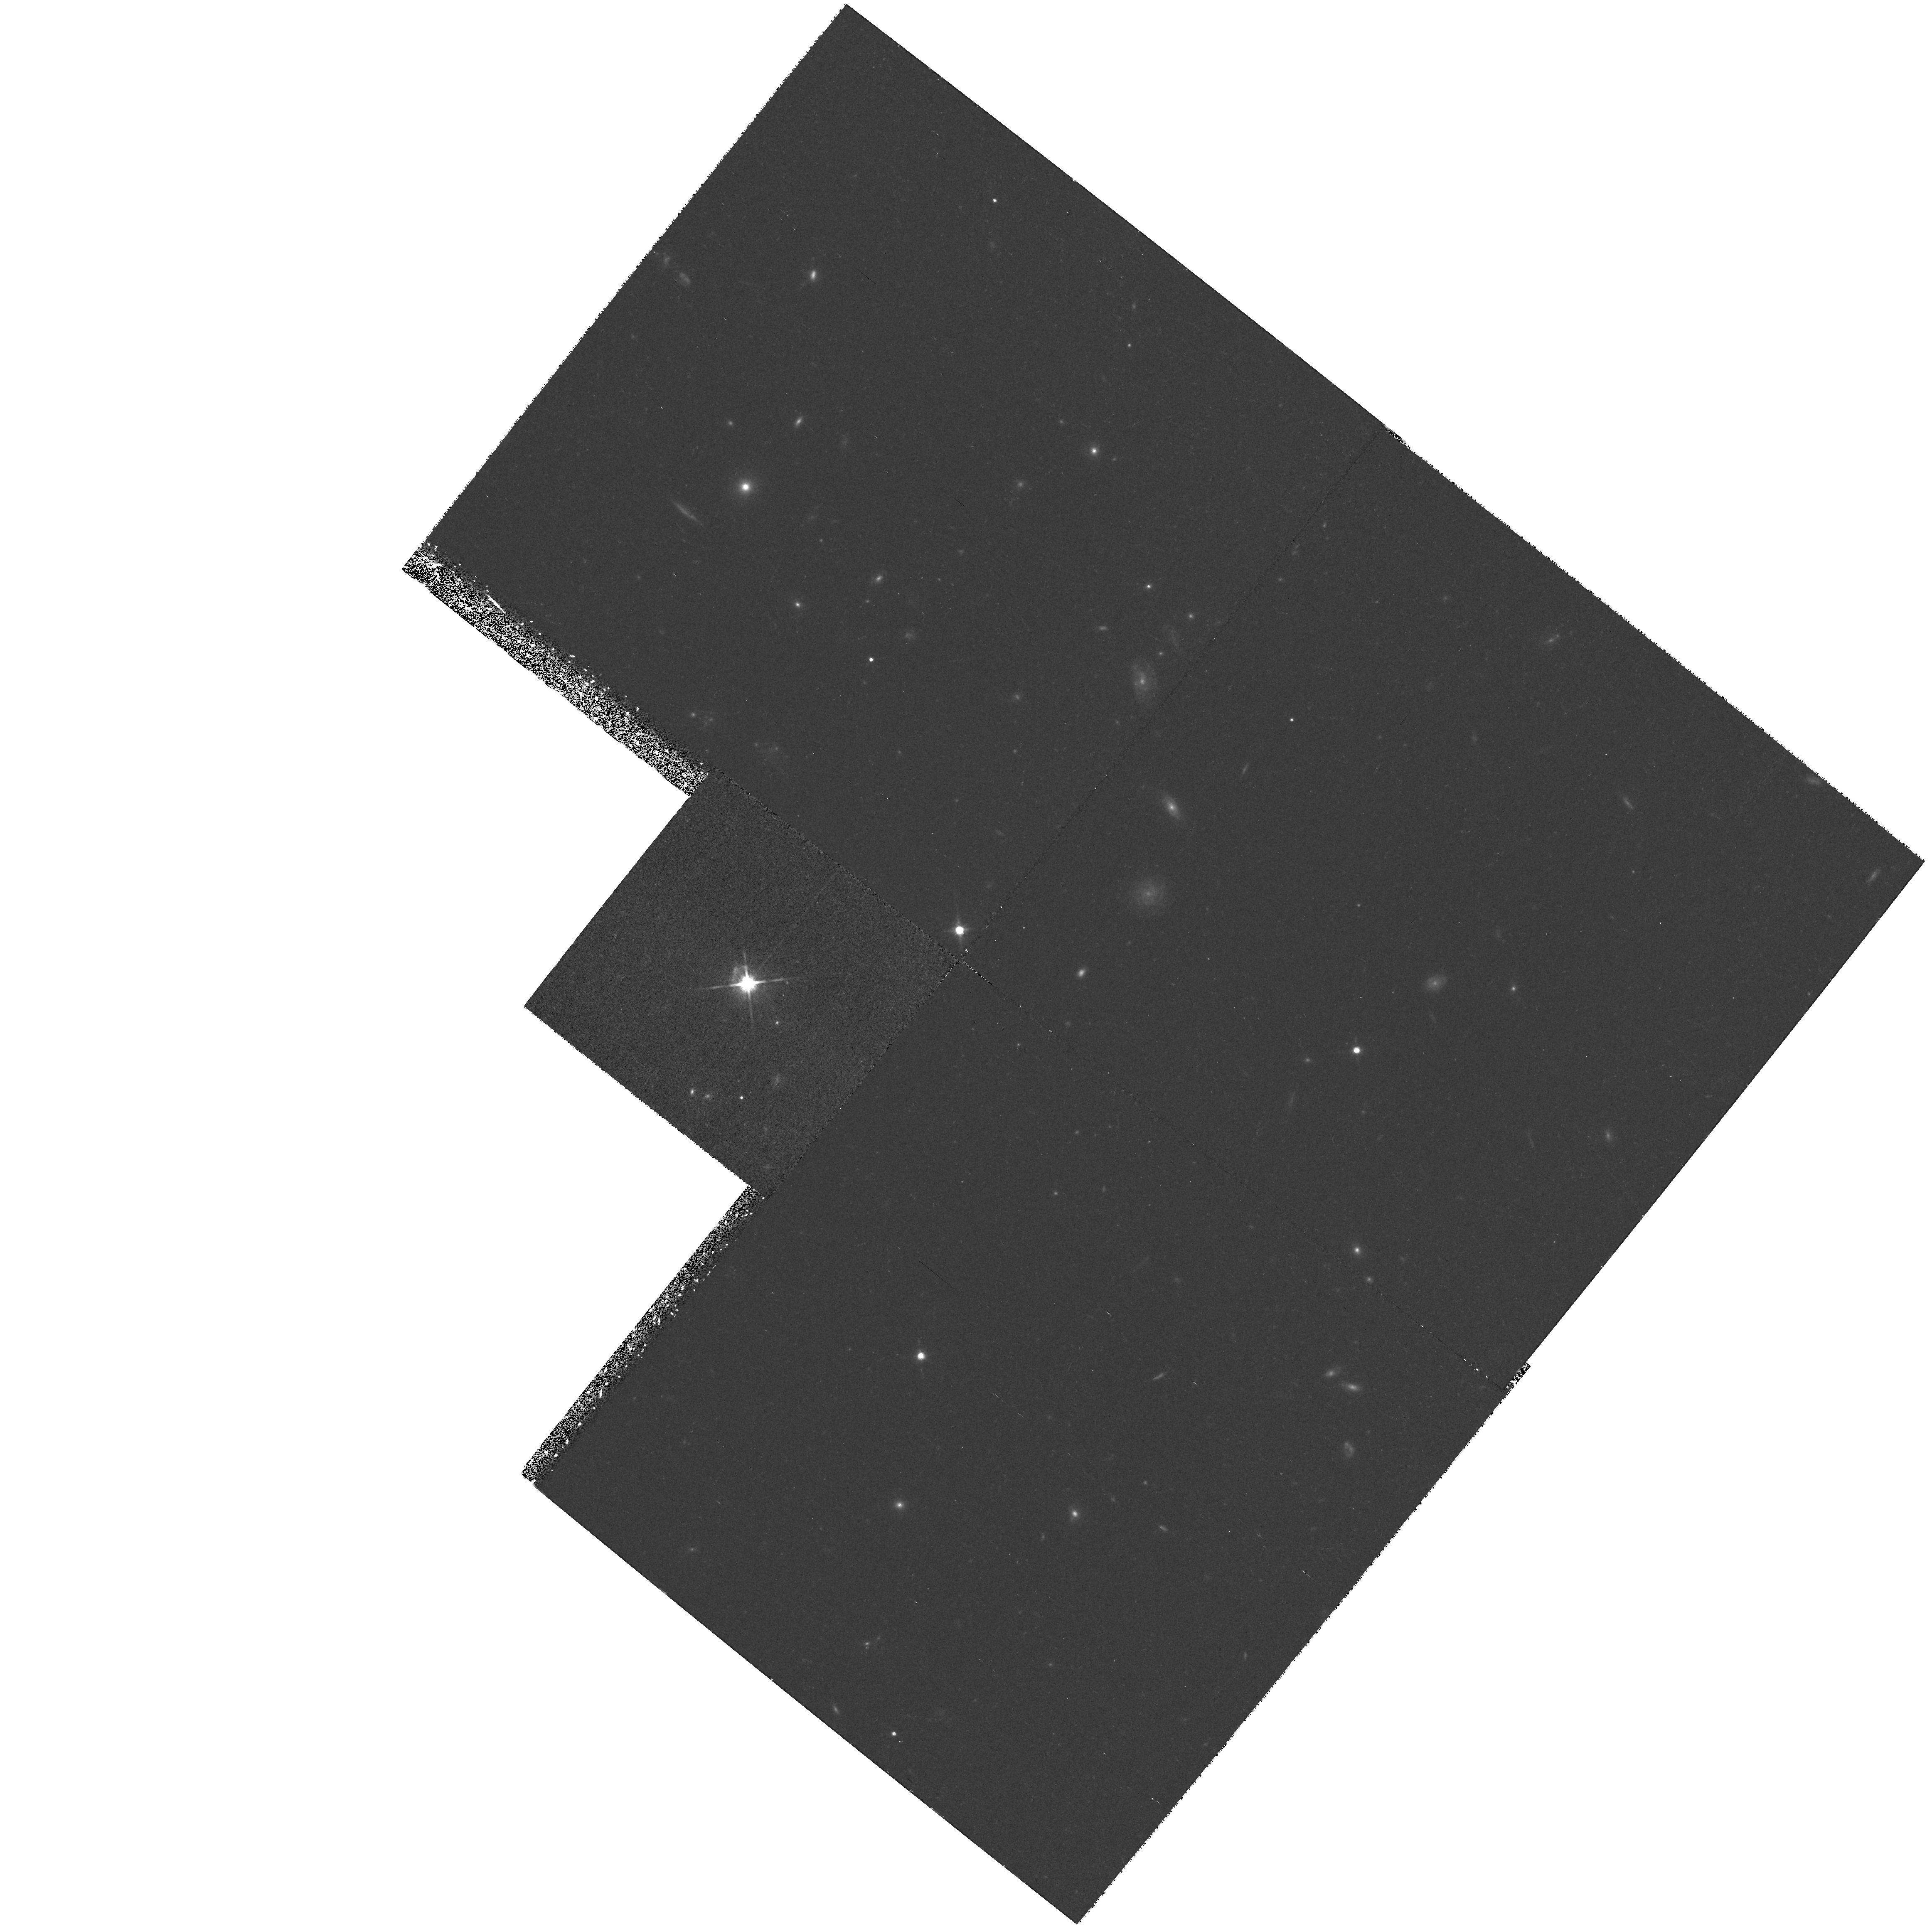
Target: PG1148+549
Instrument: WFPC2/PC
Filter: F814W
Exposure: 39 min
Observation ID: hst_6740_30_wfpc2_pc_f814w_u3ly30

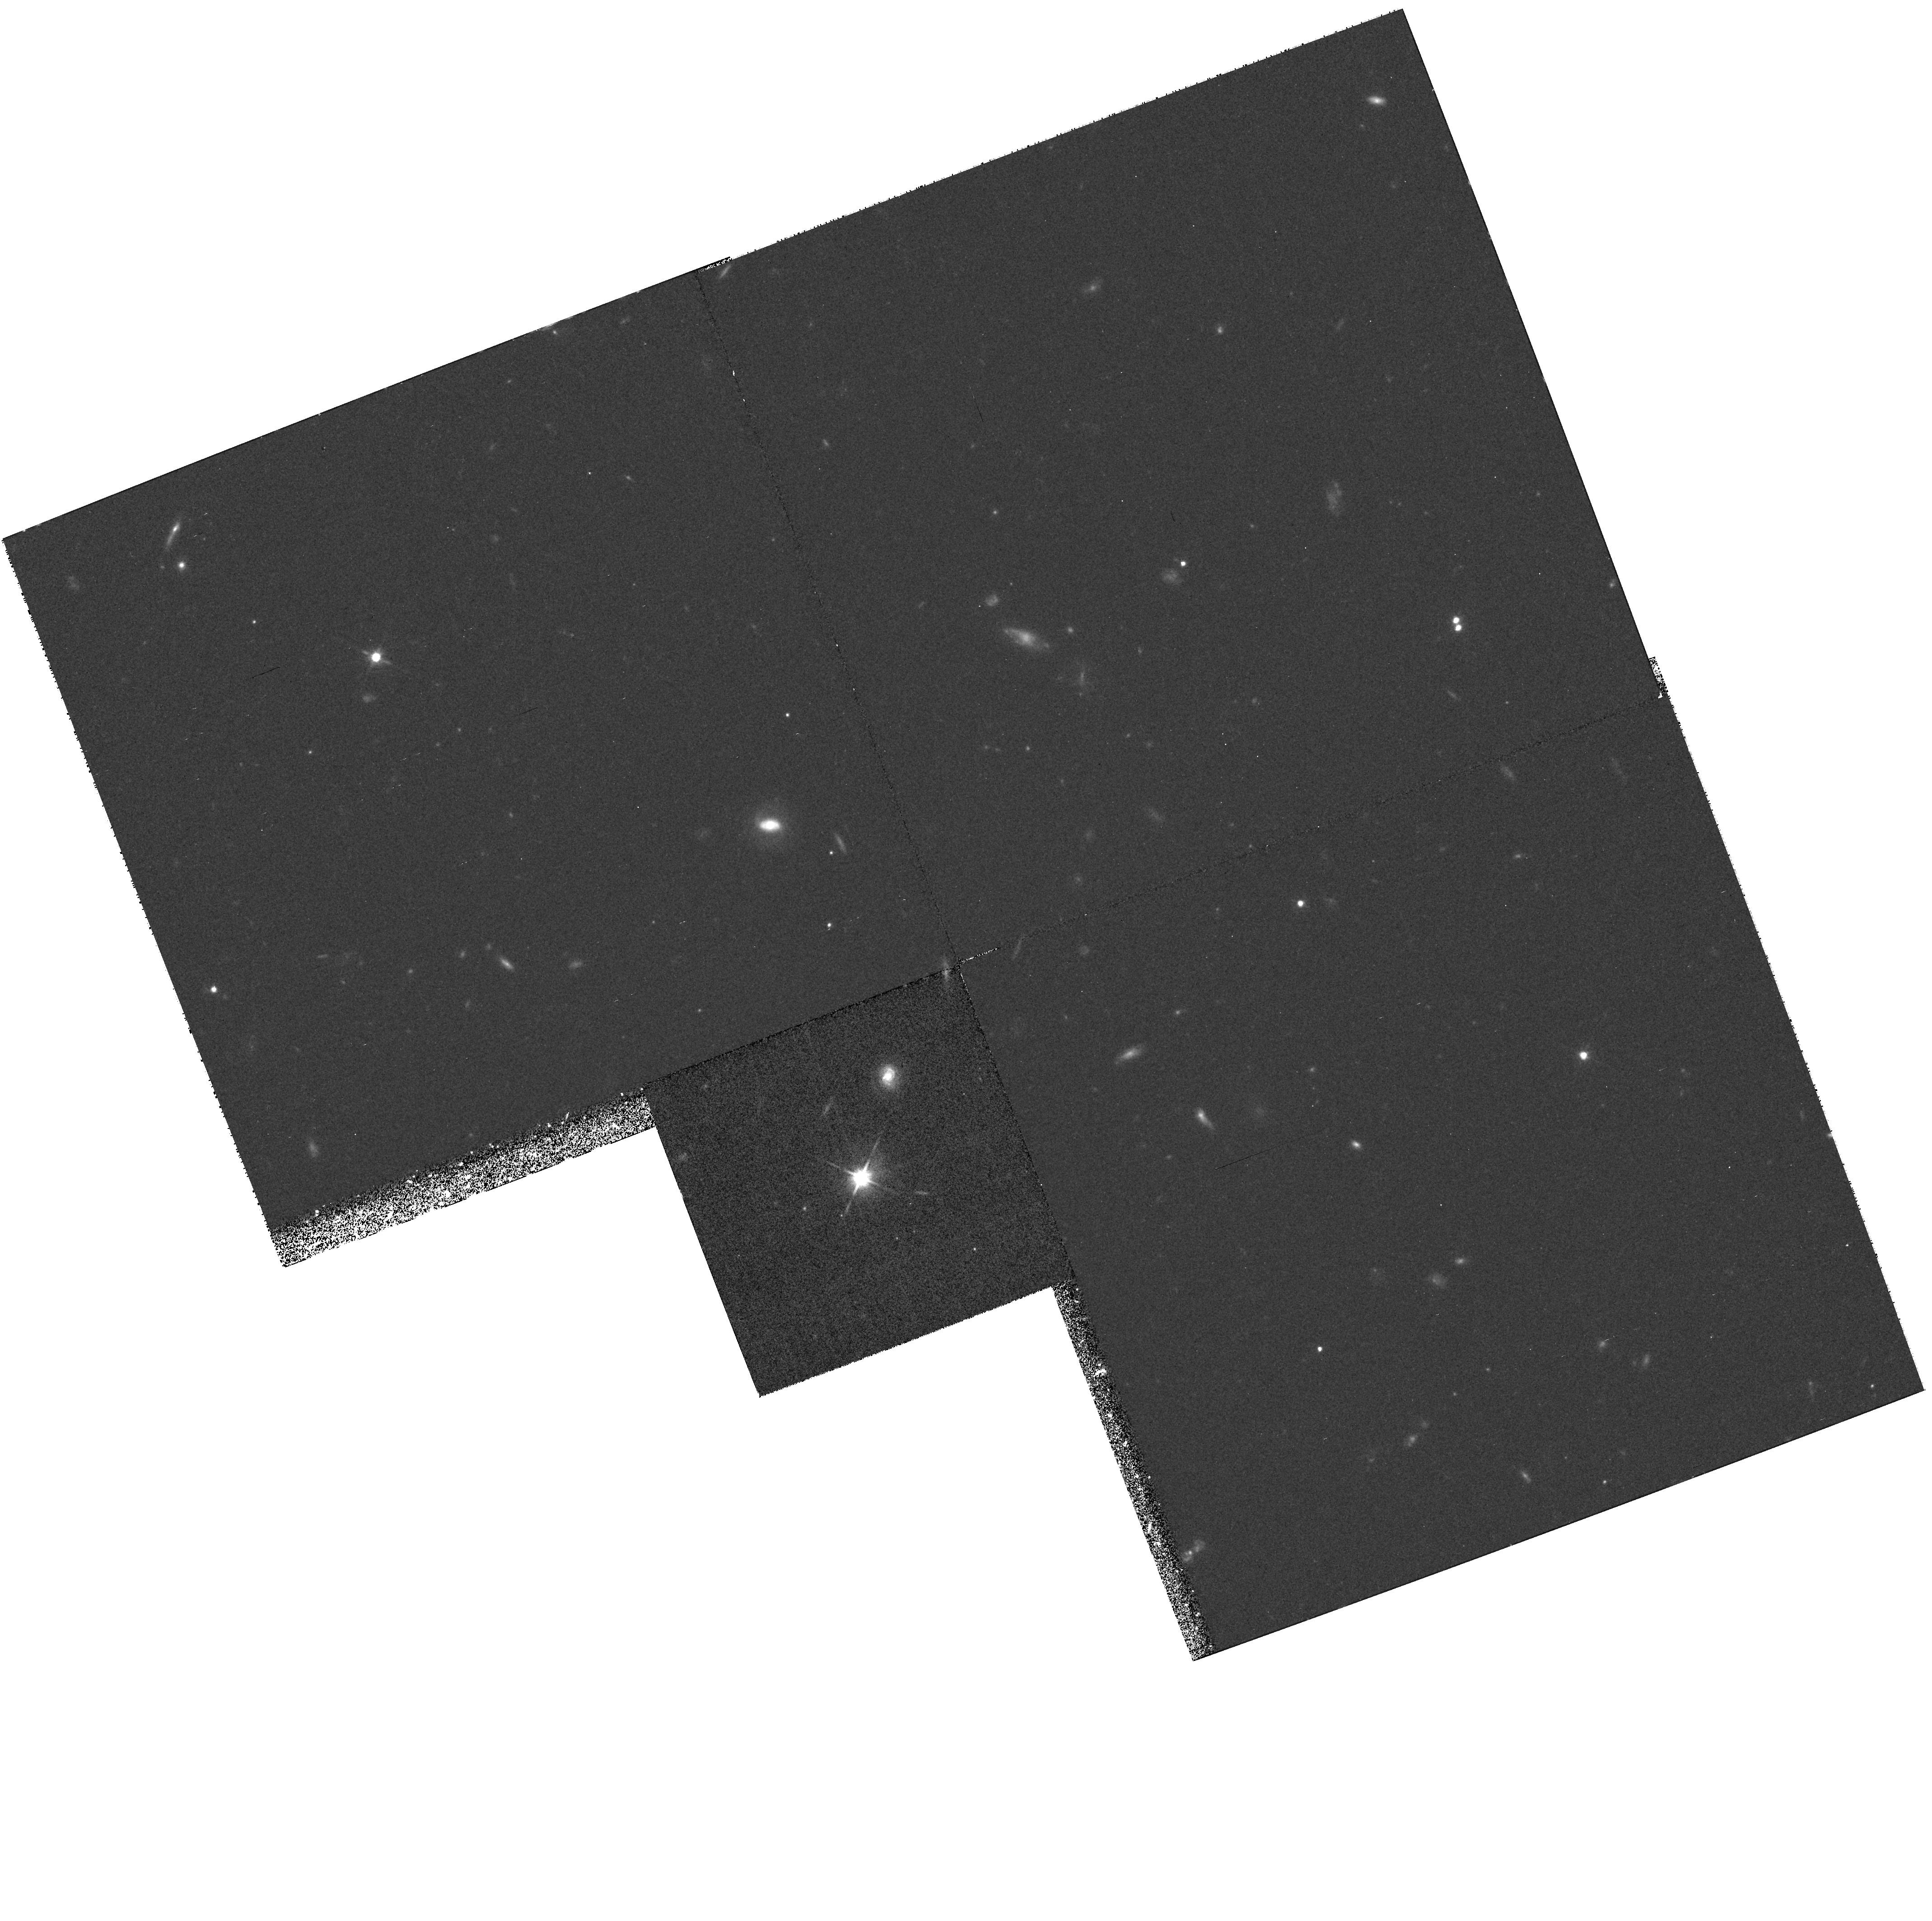
Target: FSC12358+1807
Instrument: WFPC2/PC
Filter: F814W
Exposure: 38 min
Observation ID: hst_6740_50_wfpc2_pc_f814w_u3ly50

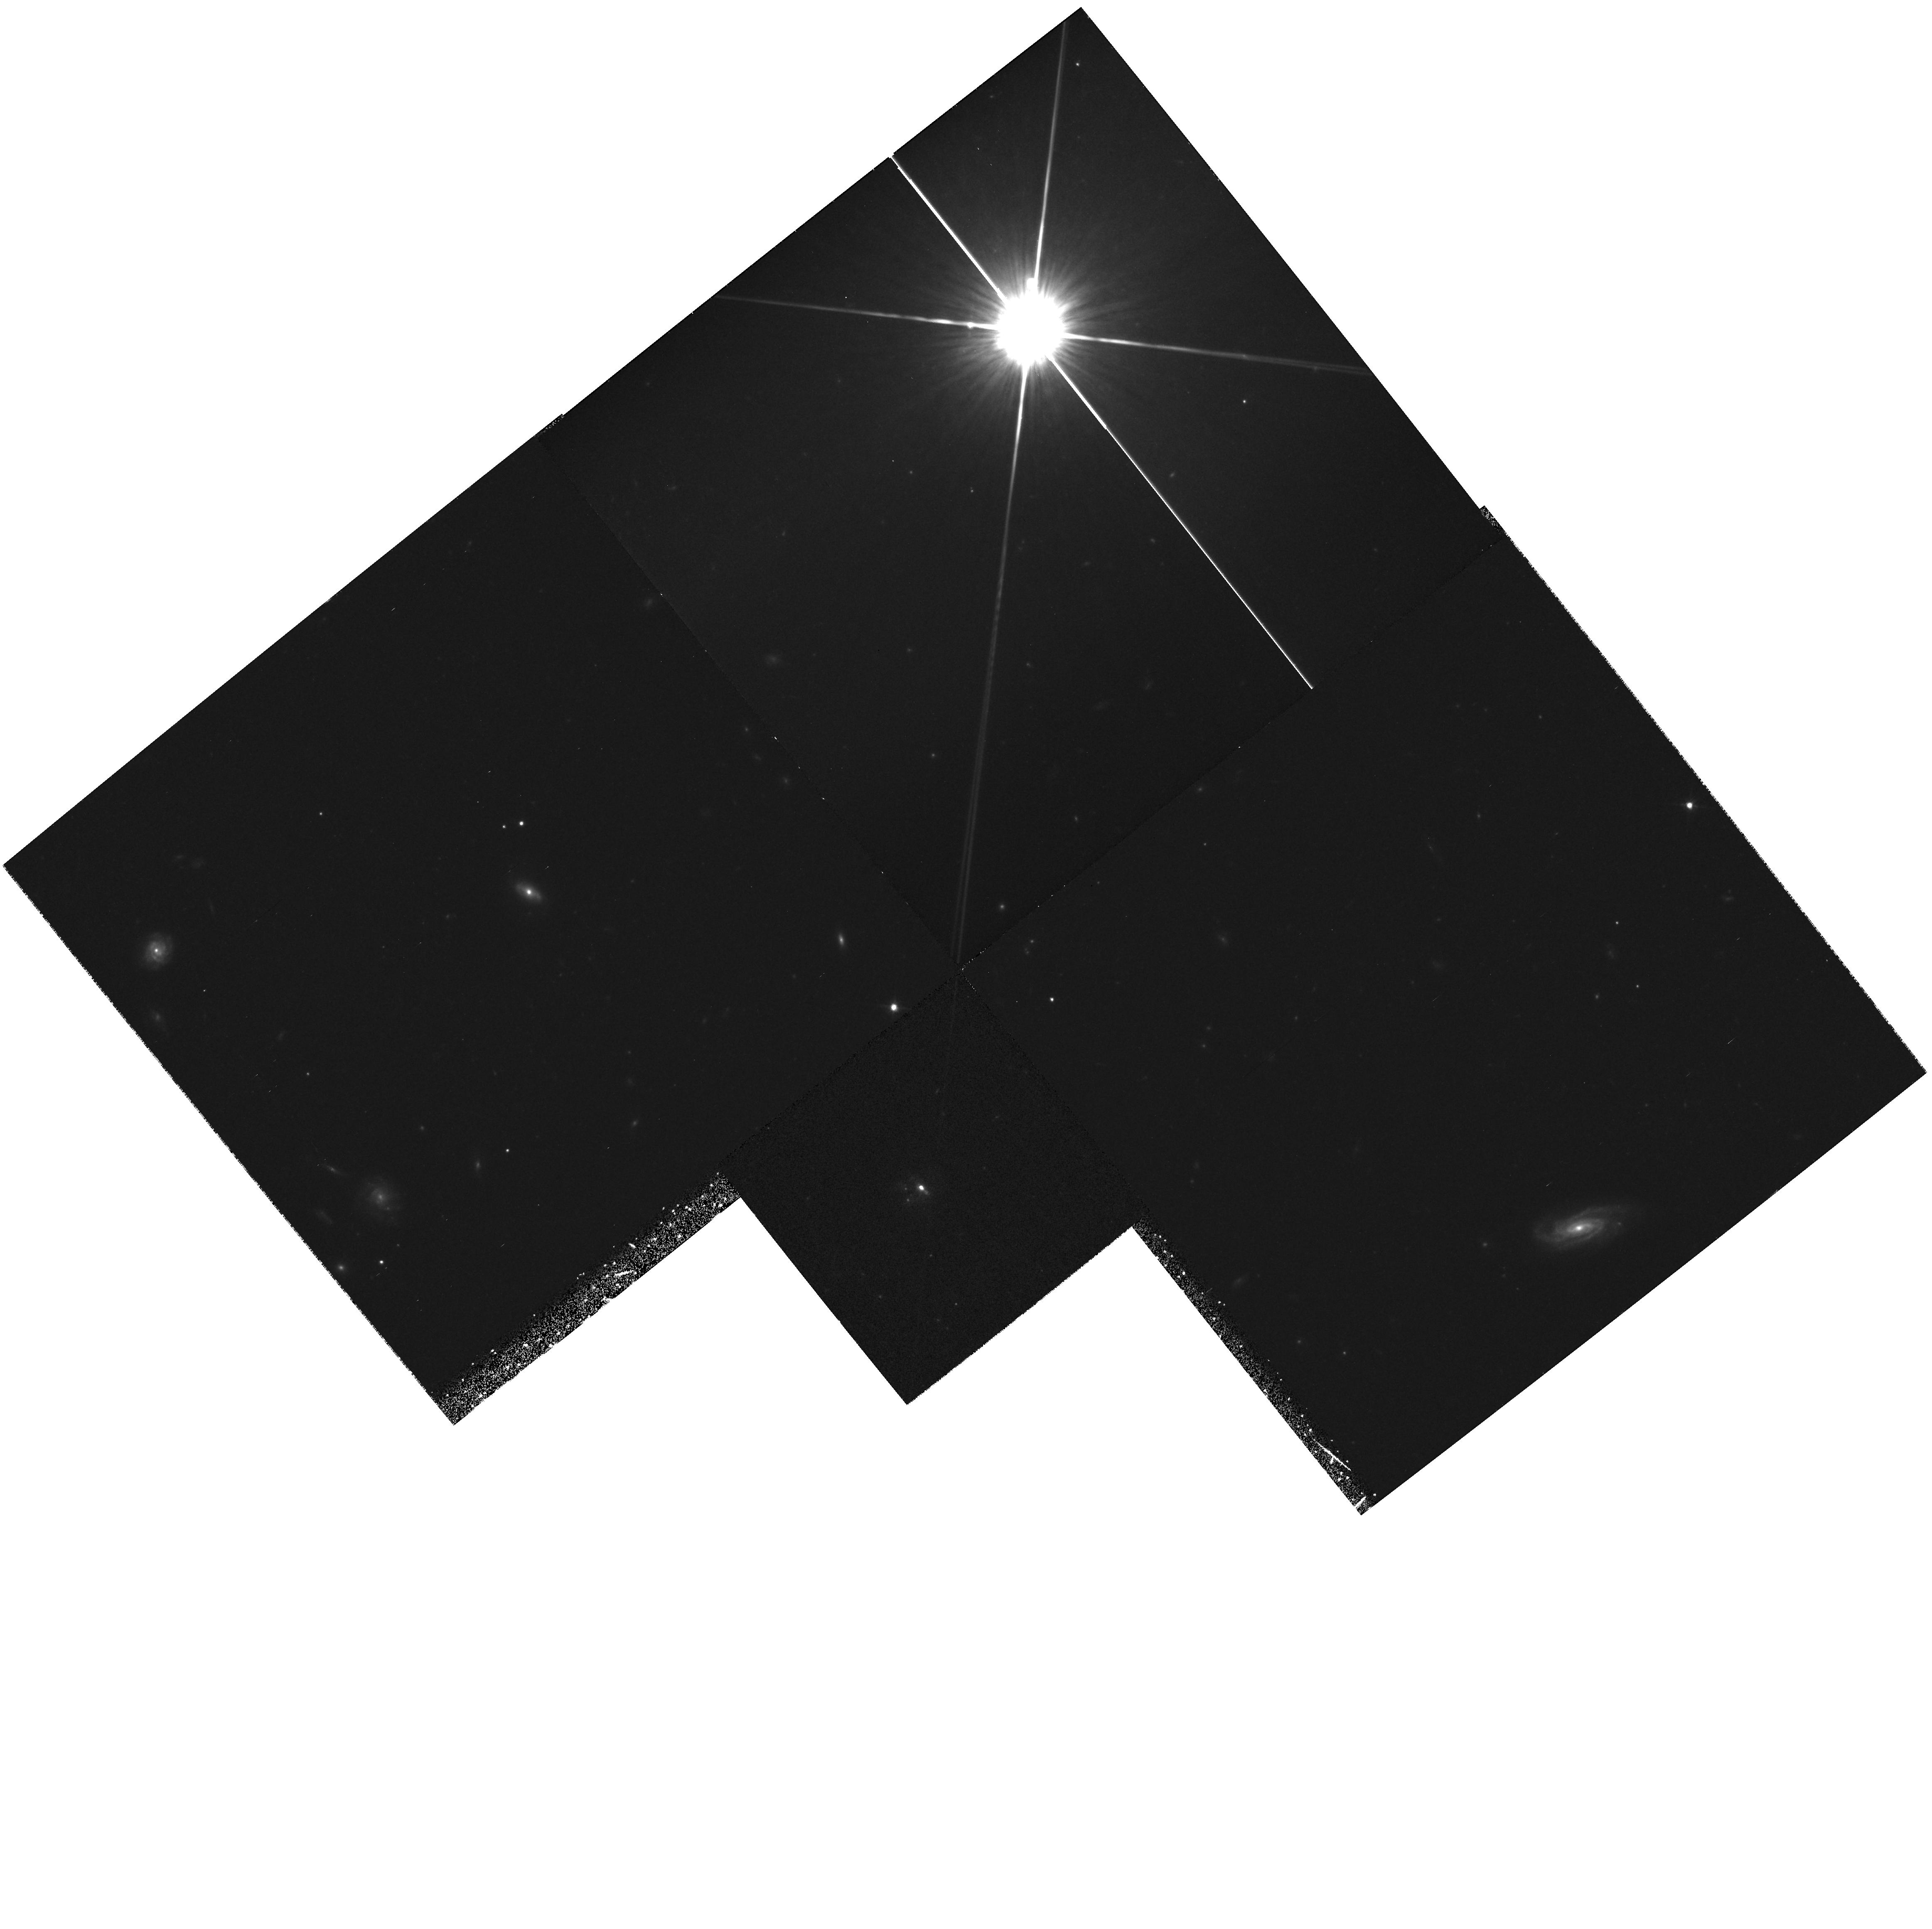
Target: FSC15307+3252
Instrument: WFPC2/PC
Filter: F814W
Exposure: 38 min
Observation ID: hst_6740_80_wfpc2_pc_f814w_u3ly80

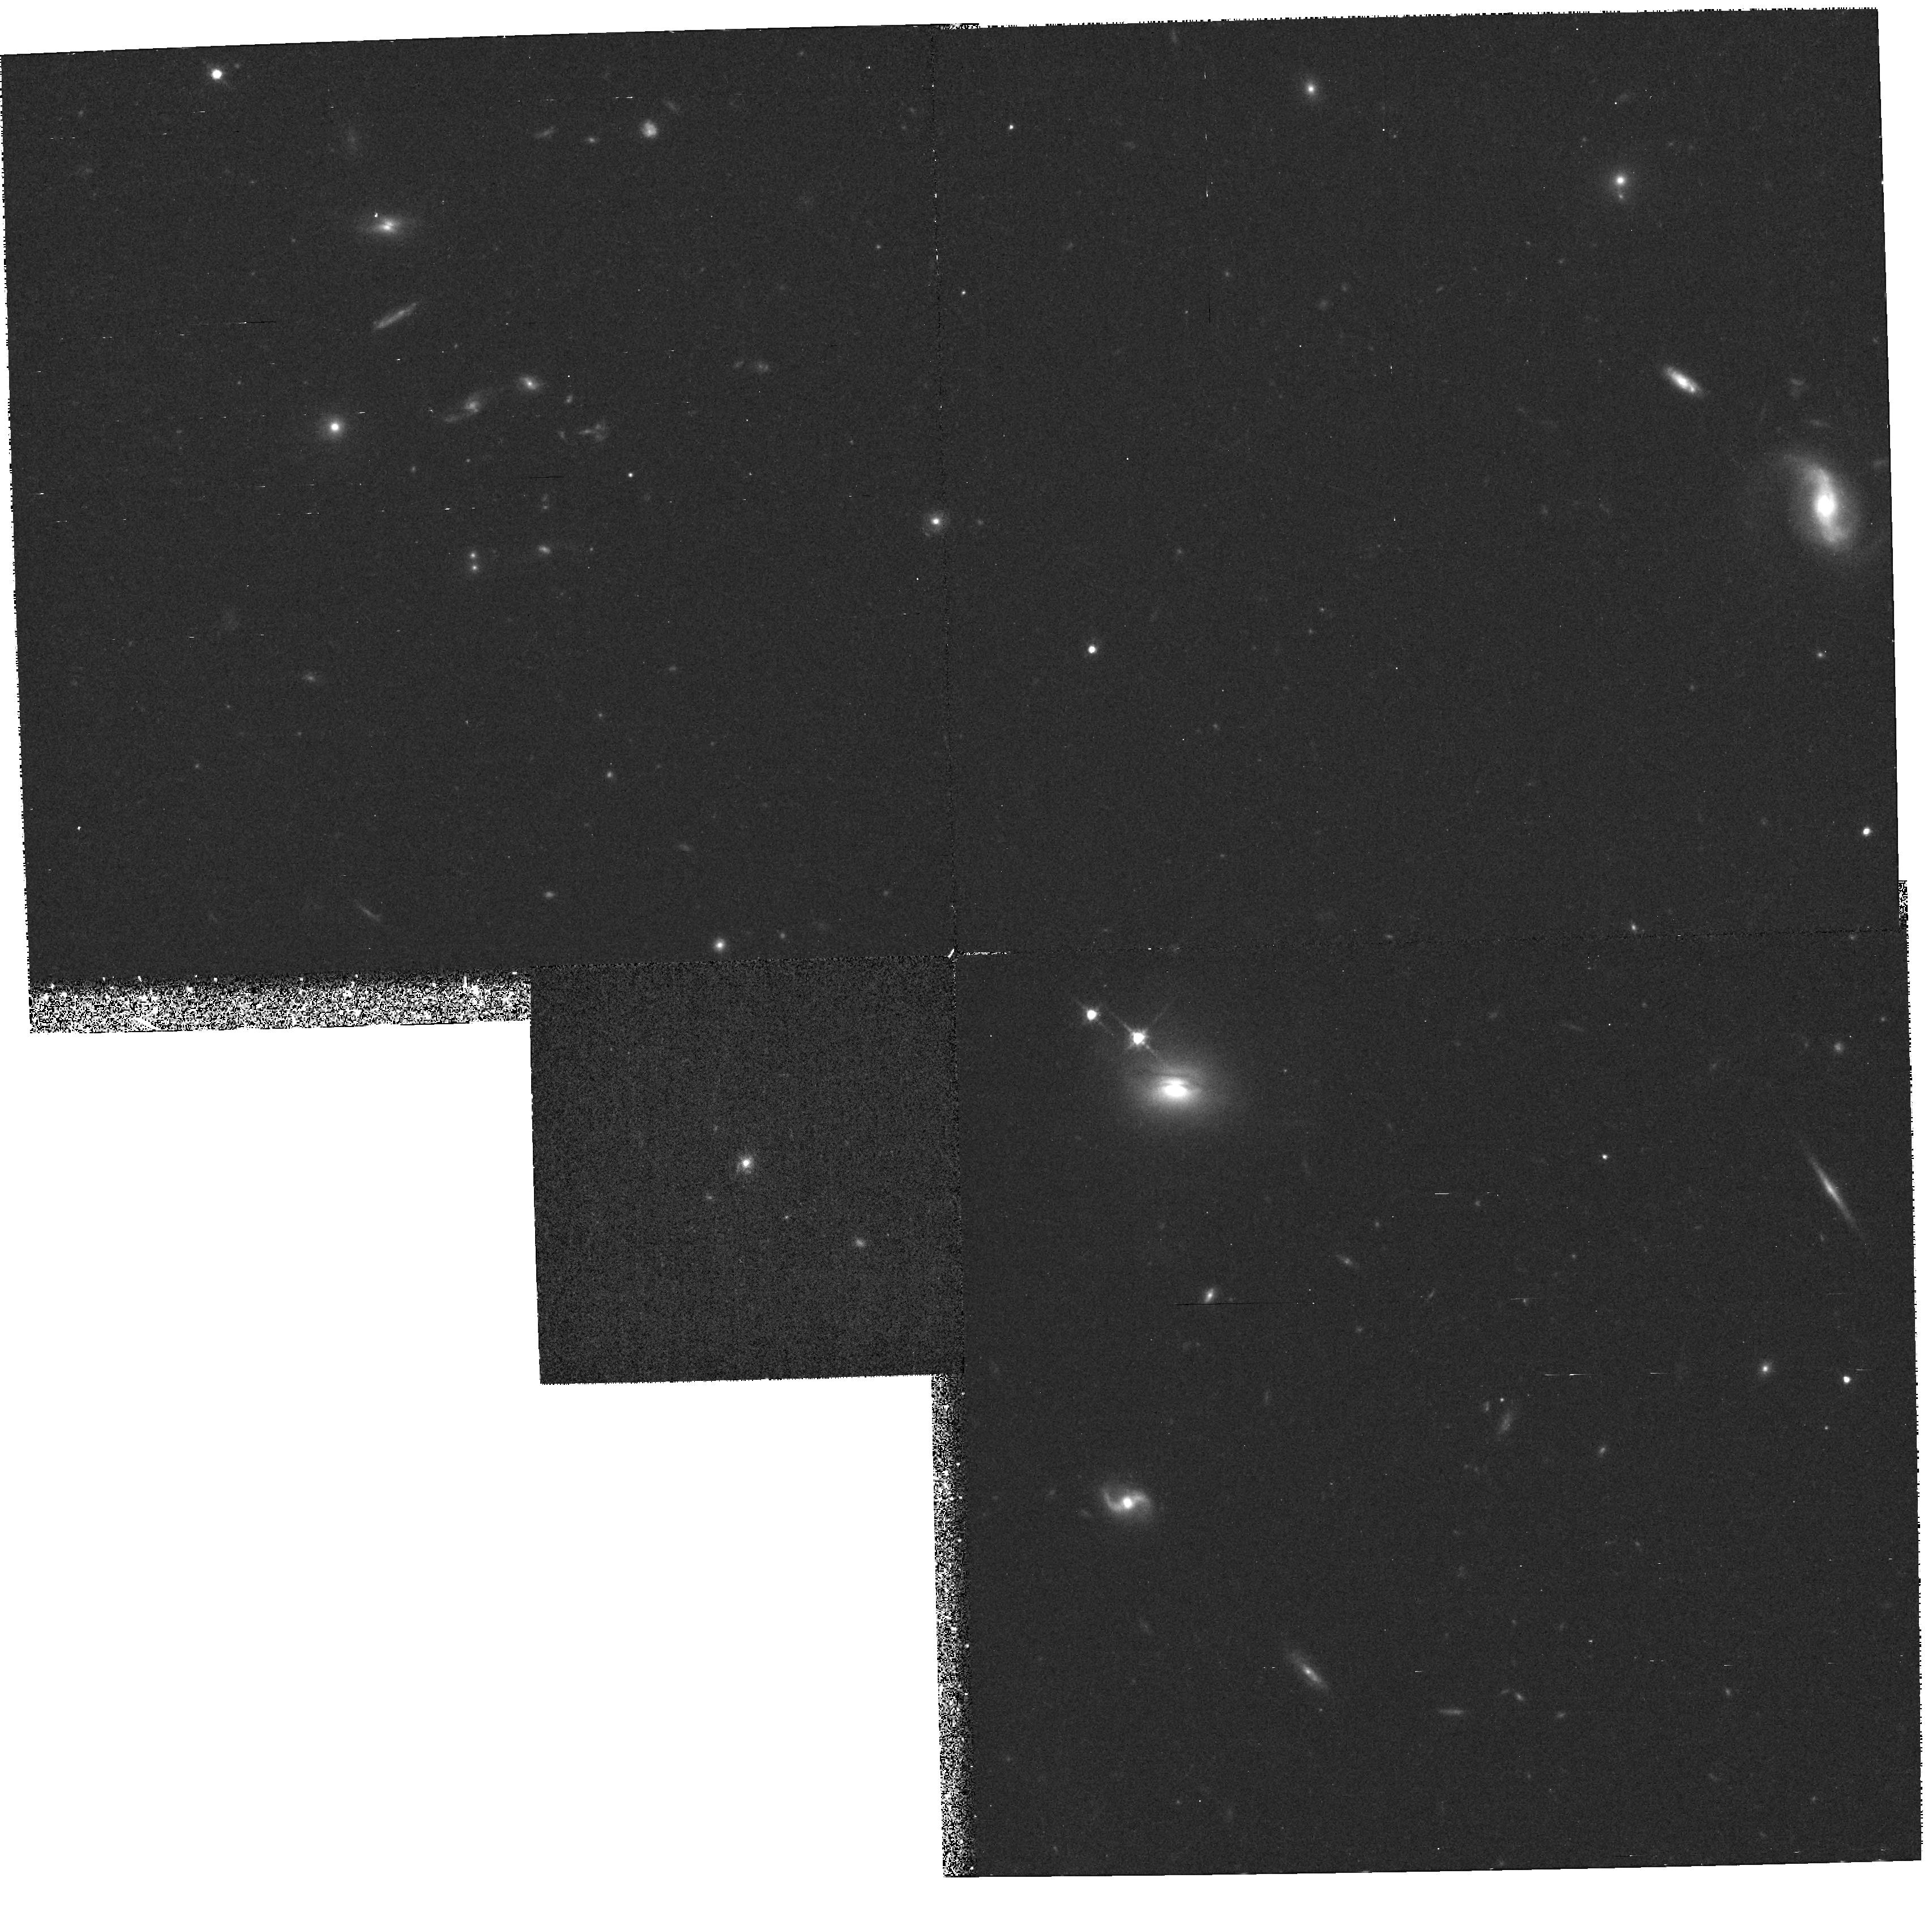
Target: FSC142118+3845
Instrument: WFPC2/PC
Filter: F814W
Exposure: 40 min
Observation ID: hst_6740_70_wfpc2_pc_f814w_u3ly70

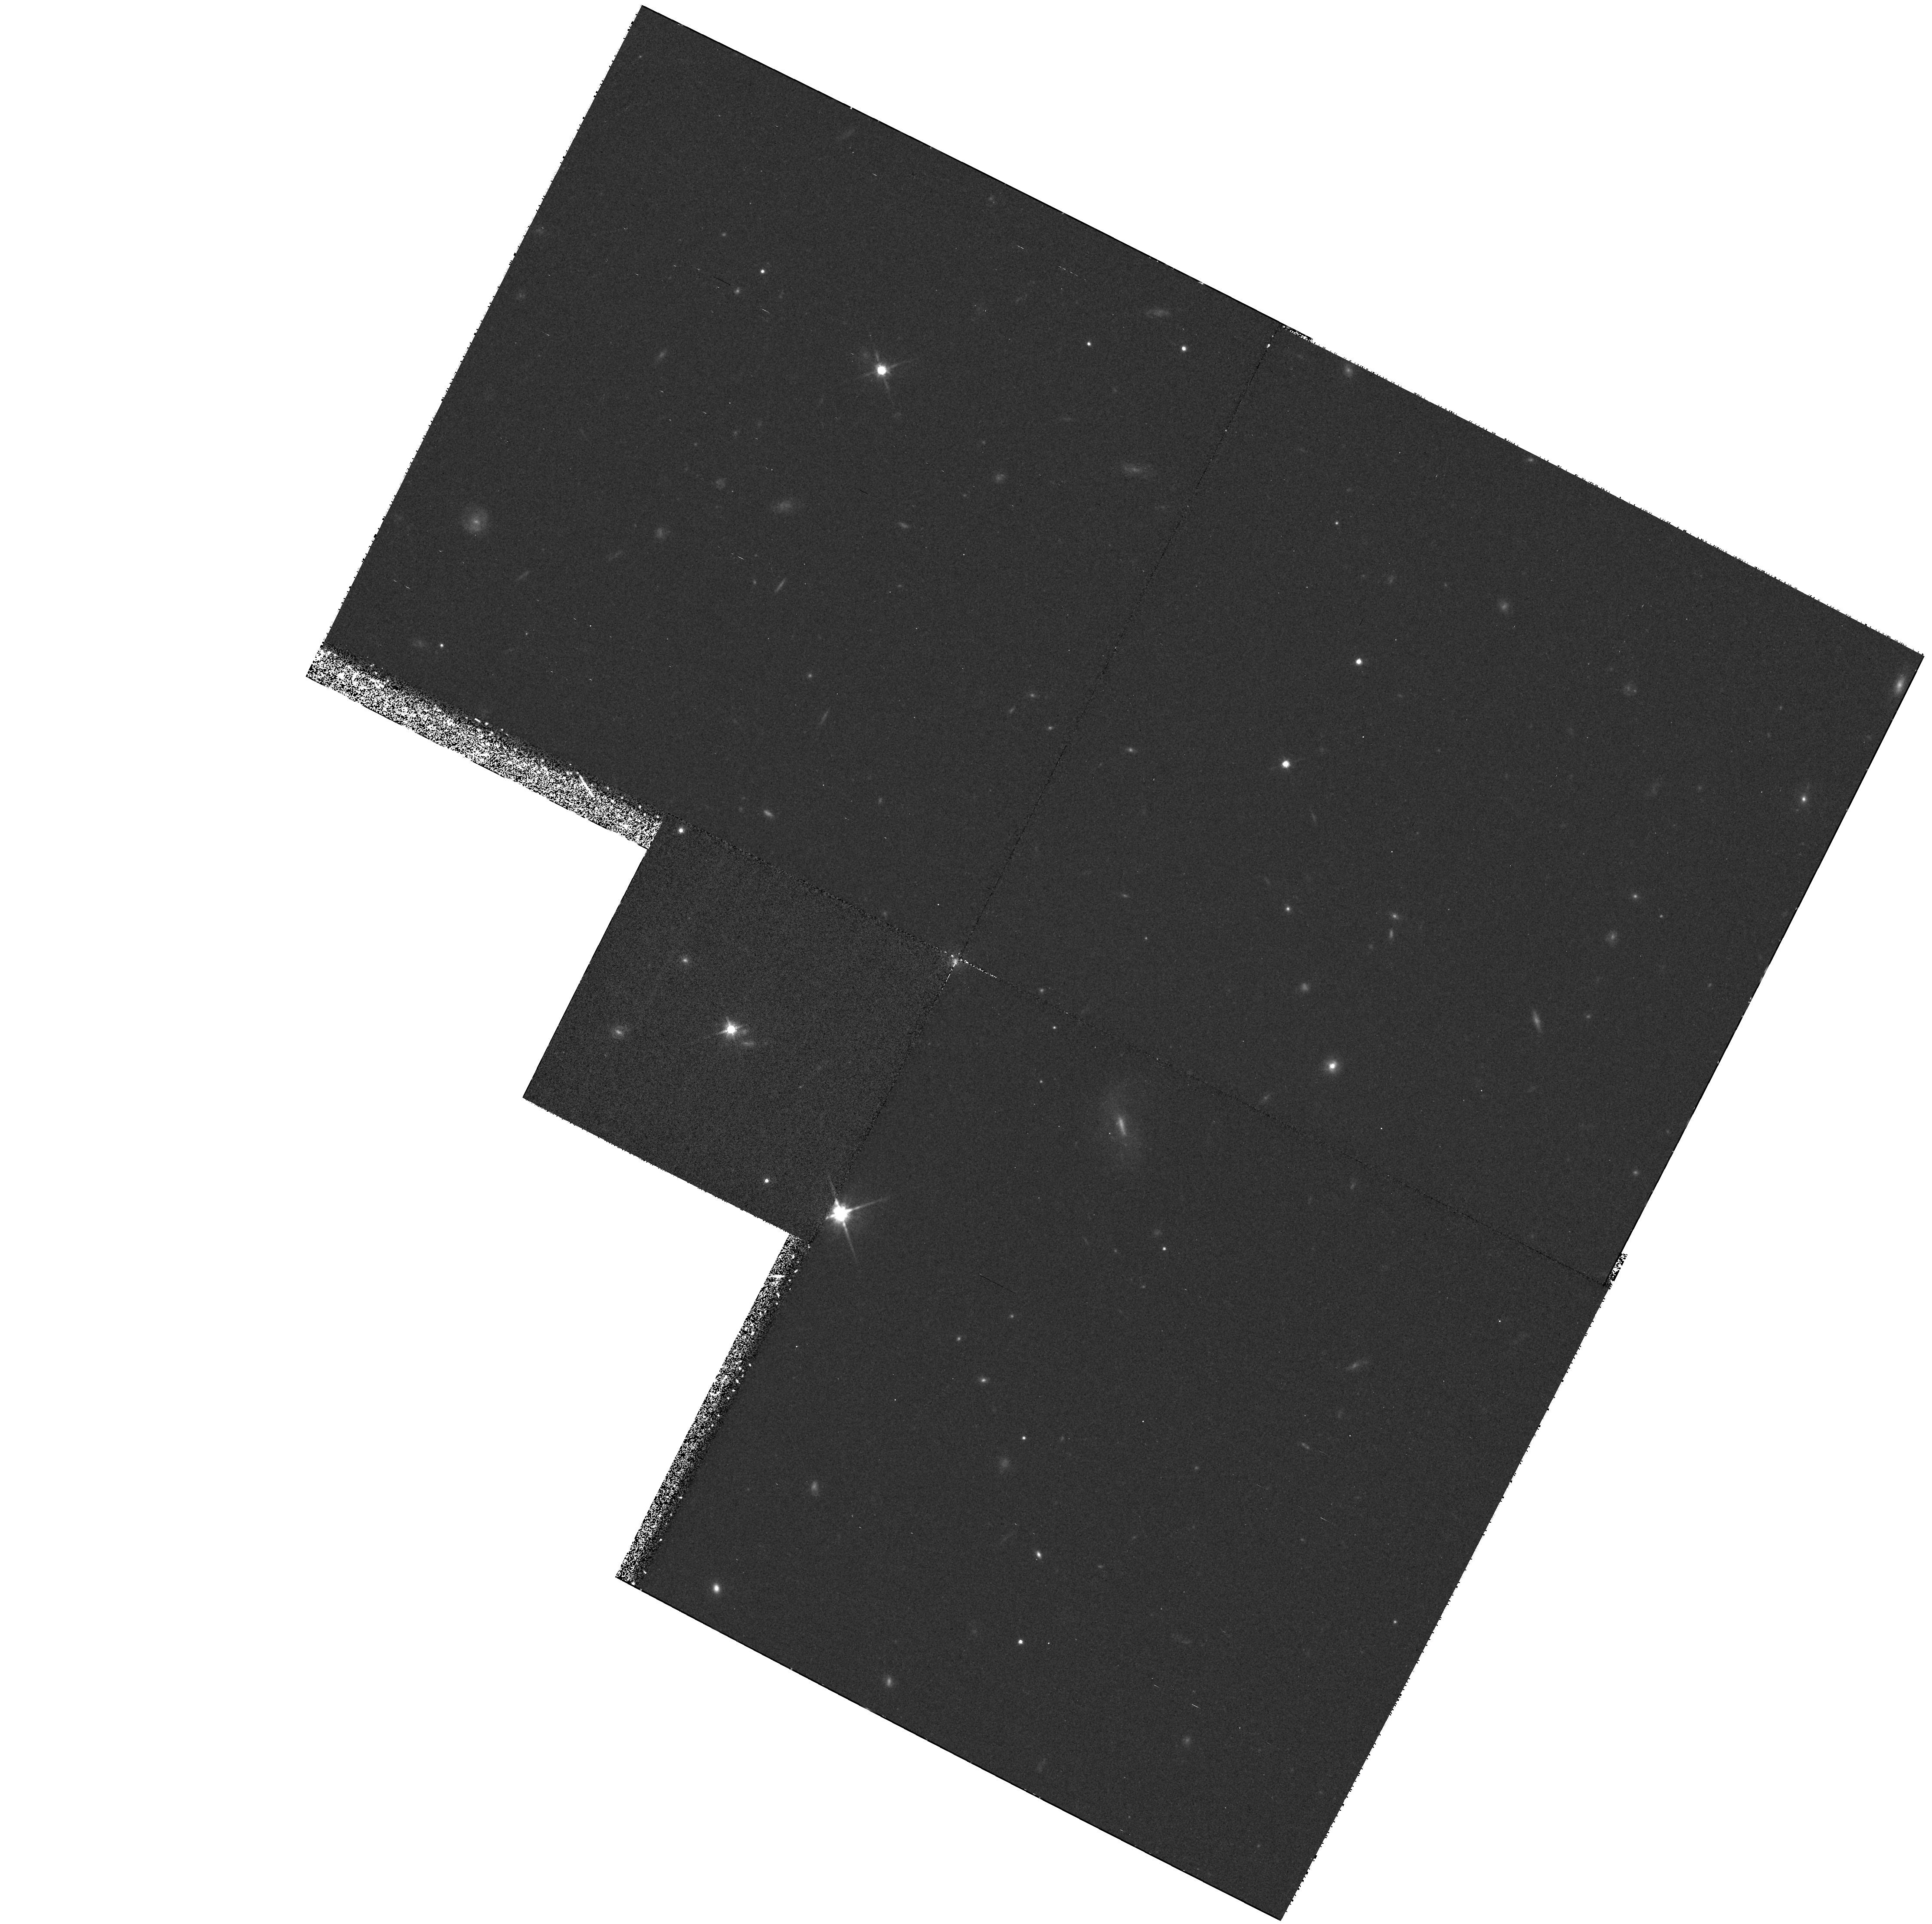
Target: FSC1220+0939
Instrument: WFPC2/PC
Filter: F814W
Exposure: 38 min
Observation ID: hst_6740_40_wfpc2_pc_f814w_u3ly40

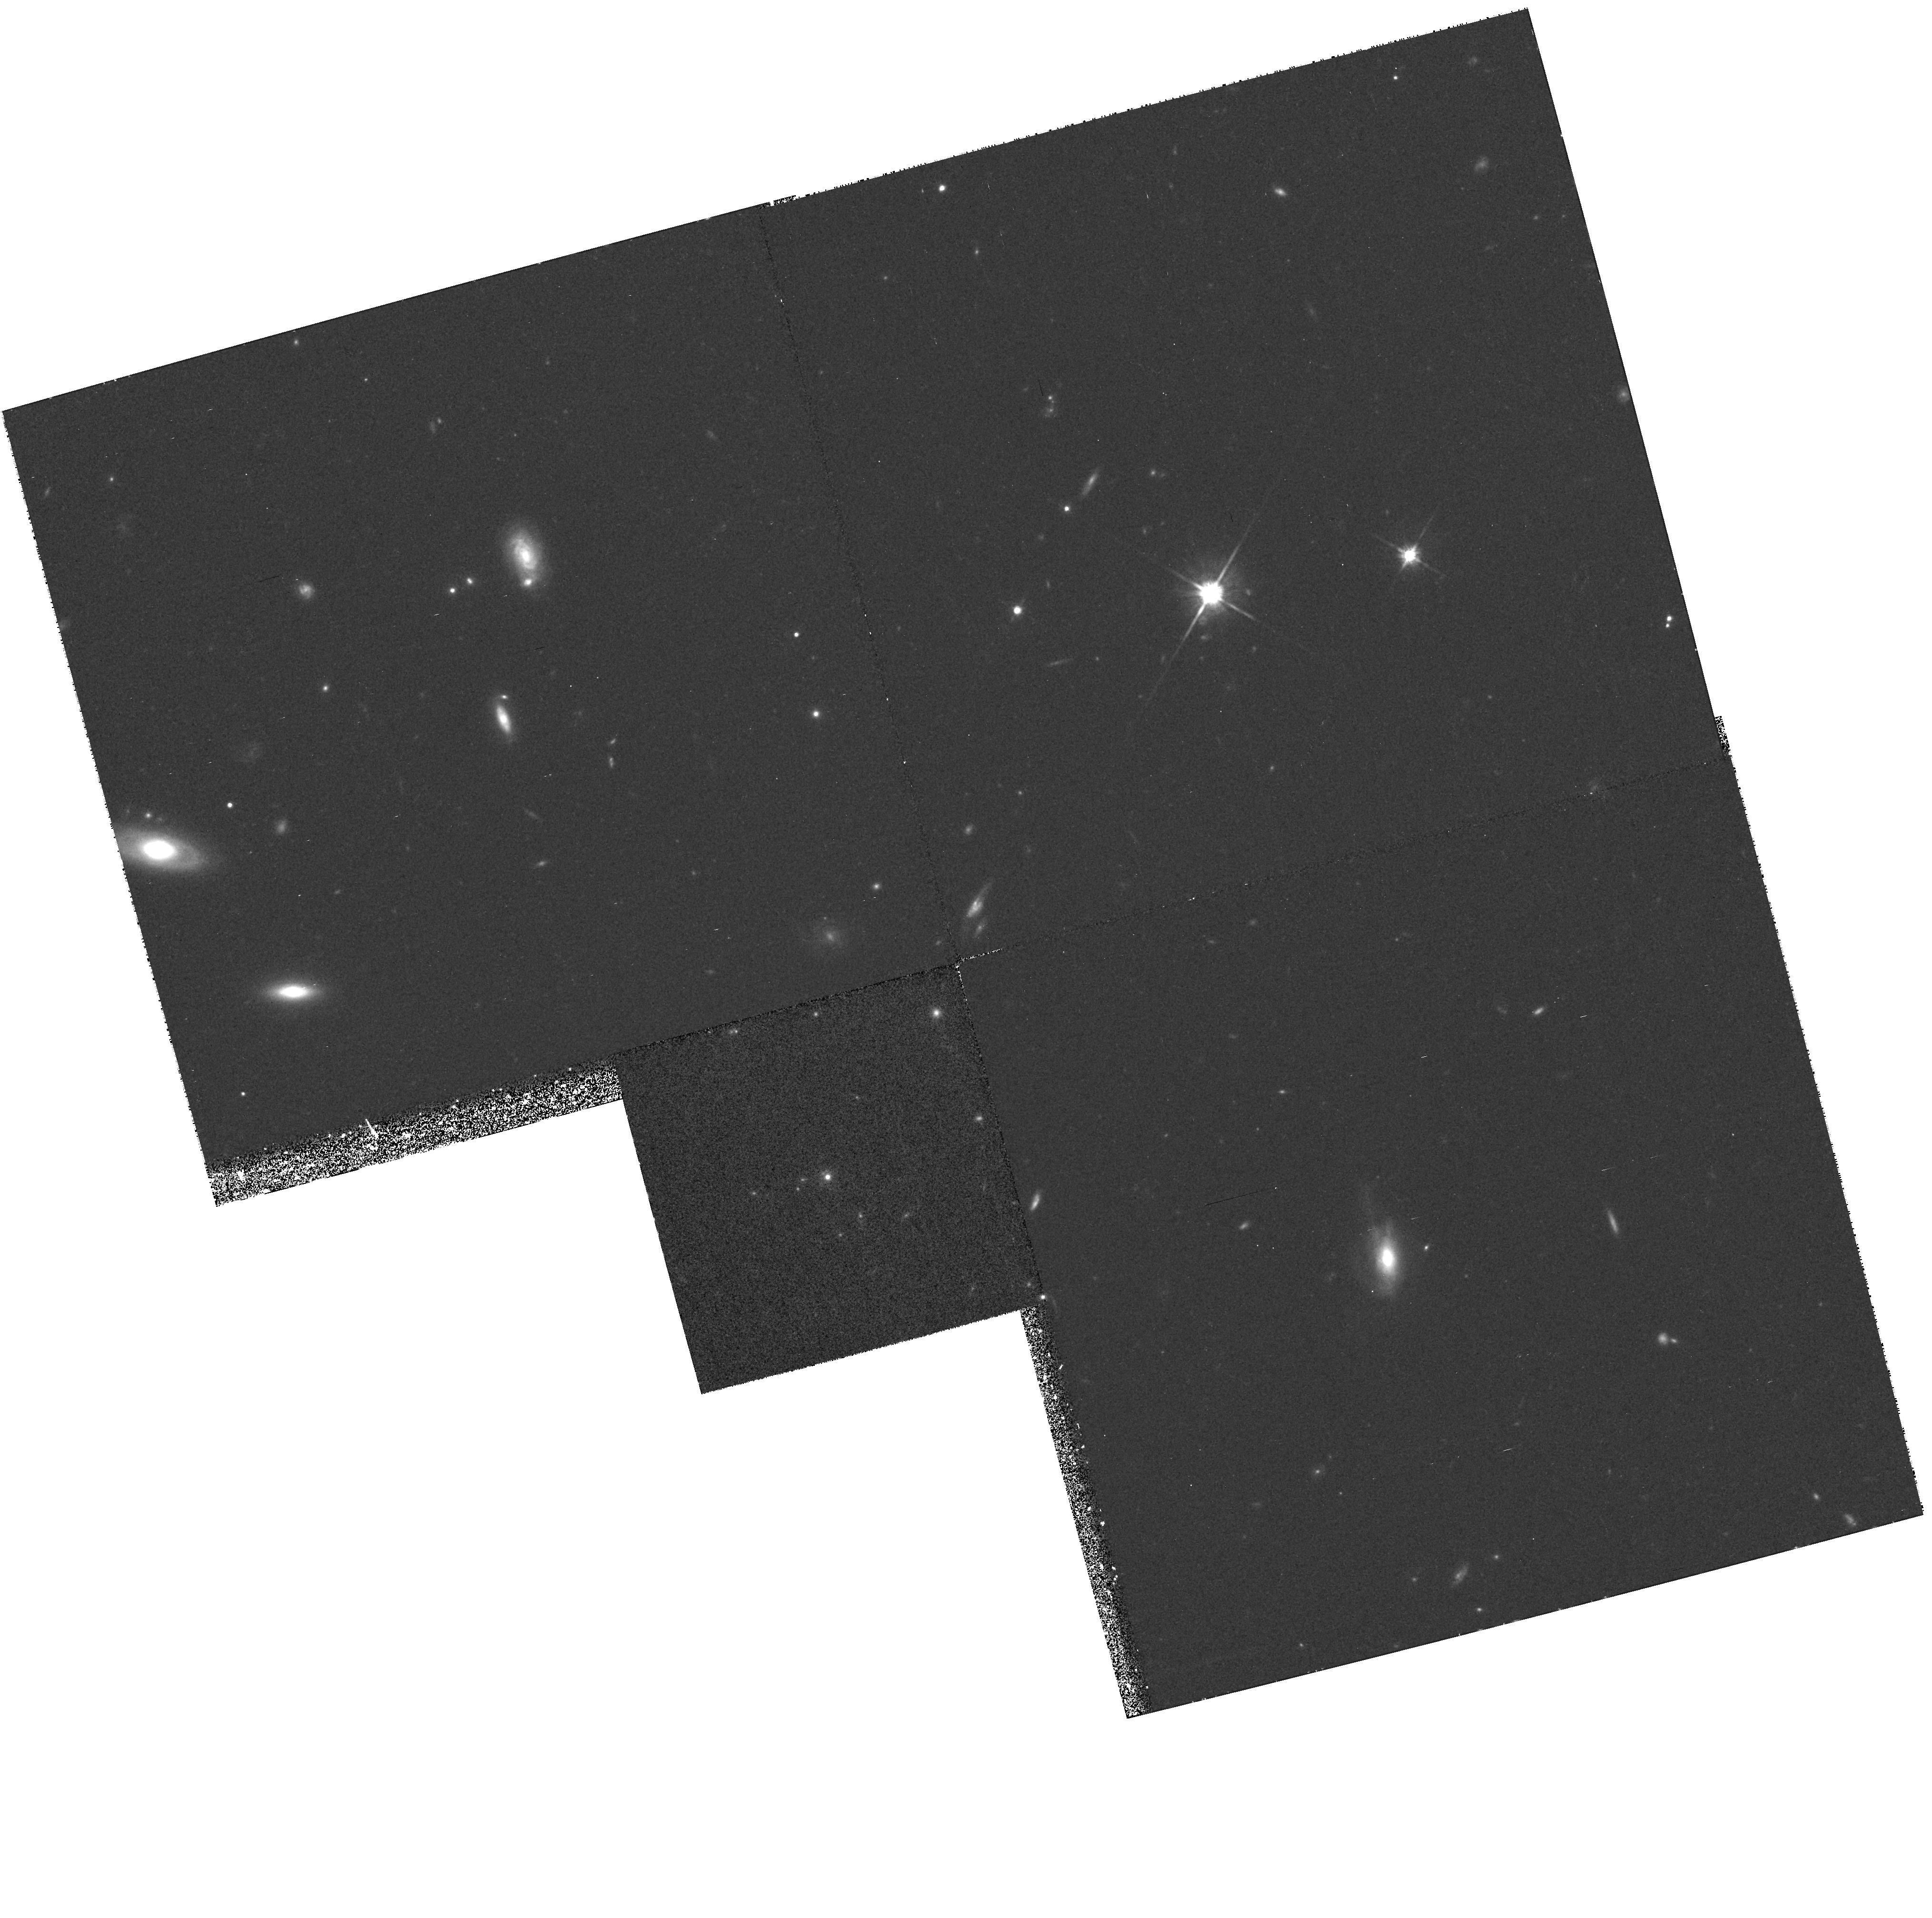
Target: FSC10026+4949
Instrument: WFPC2/PC
Filter: F814W
Exposure: 40 min
Observation ID: hst_6740_20_wfpc2_pc_f814w_u3ly20

Hyper-luminous IRAS Galaxies: Star formation, AGN or Lenses? (PI: Oliver, Seb)

Hyper-luminous IRAS galaxies emit an enormous amount of power (>10^13LSUN) in the far infrared. This emission is attributed to illuminated dust. These galaxies are important a) because of their huge power and b) because they are seen at cosmological redshifts. The major power source of the FIR illumination is still disputed. While most such galaxies have an AGN it has been argued that star formation is the primary energy source. There may also be an intimate connection between AGN and star formation activity. In either case these objects may represent a very important phase in galaxy/AGN evolution. The two most notable objects in this class have recently been shown to be gravitationally lensed with correspondingly overestimated luminosities. It is important to establish if the same is true for other hyper-luminous galaxies. Tidal interactions appear to play a vital role in triggering the activity of ultra-luminous objects at lower redshift. Yet not all objects show signs of interactions. If any hyper-luminous objects do not appear to be interacting new triggers will have to be invoked. This proposal seeks high resolution imaging of a sample containing a large fraction of the most luminous FIR objects known, to: 1) assess the contribution of nuclear and star-burst components; 2) identify lensed sources; 3) investigate whether interactions/mergers trigger the activity.